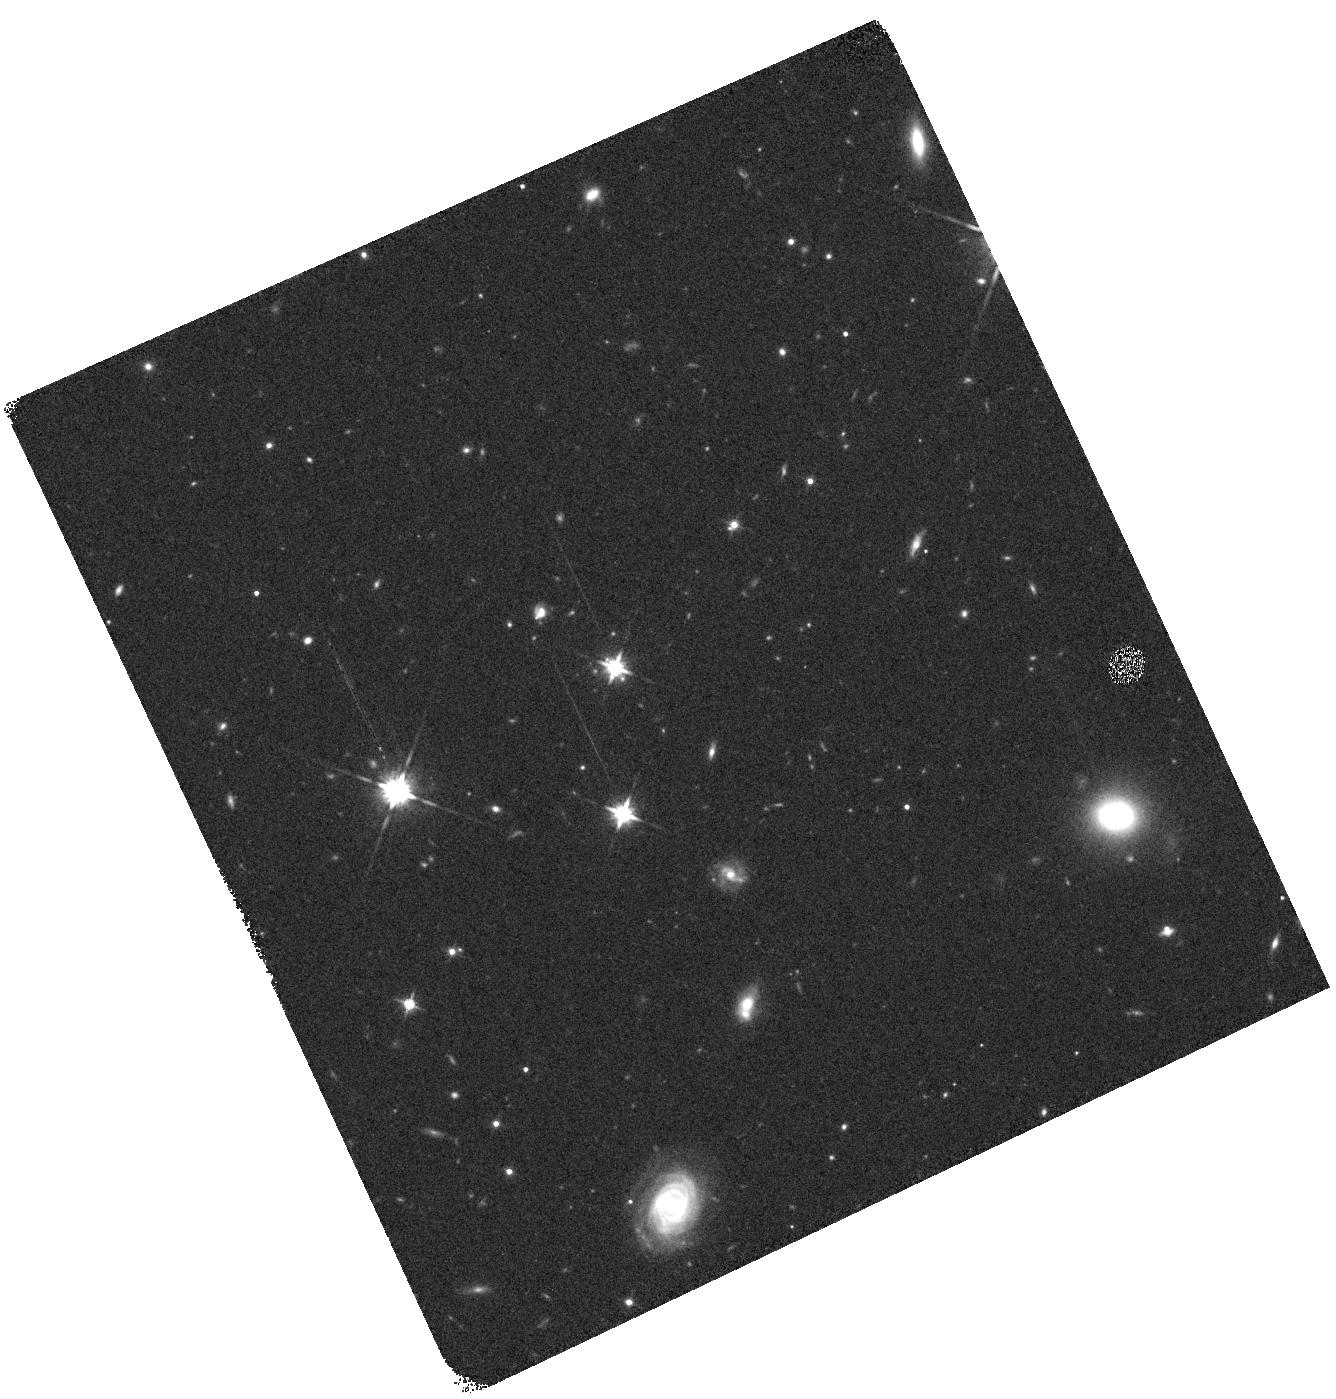
Target: Q2343+12
Instrument: WFC3/IR
Filter: F140W
Exposure: 7 min
Observation ID: hst_12471_30_wfc3_ir_f140w_ibr930

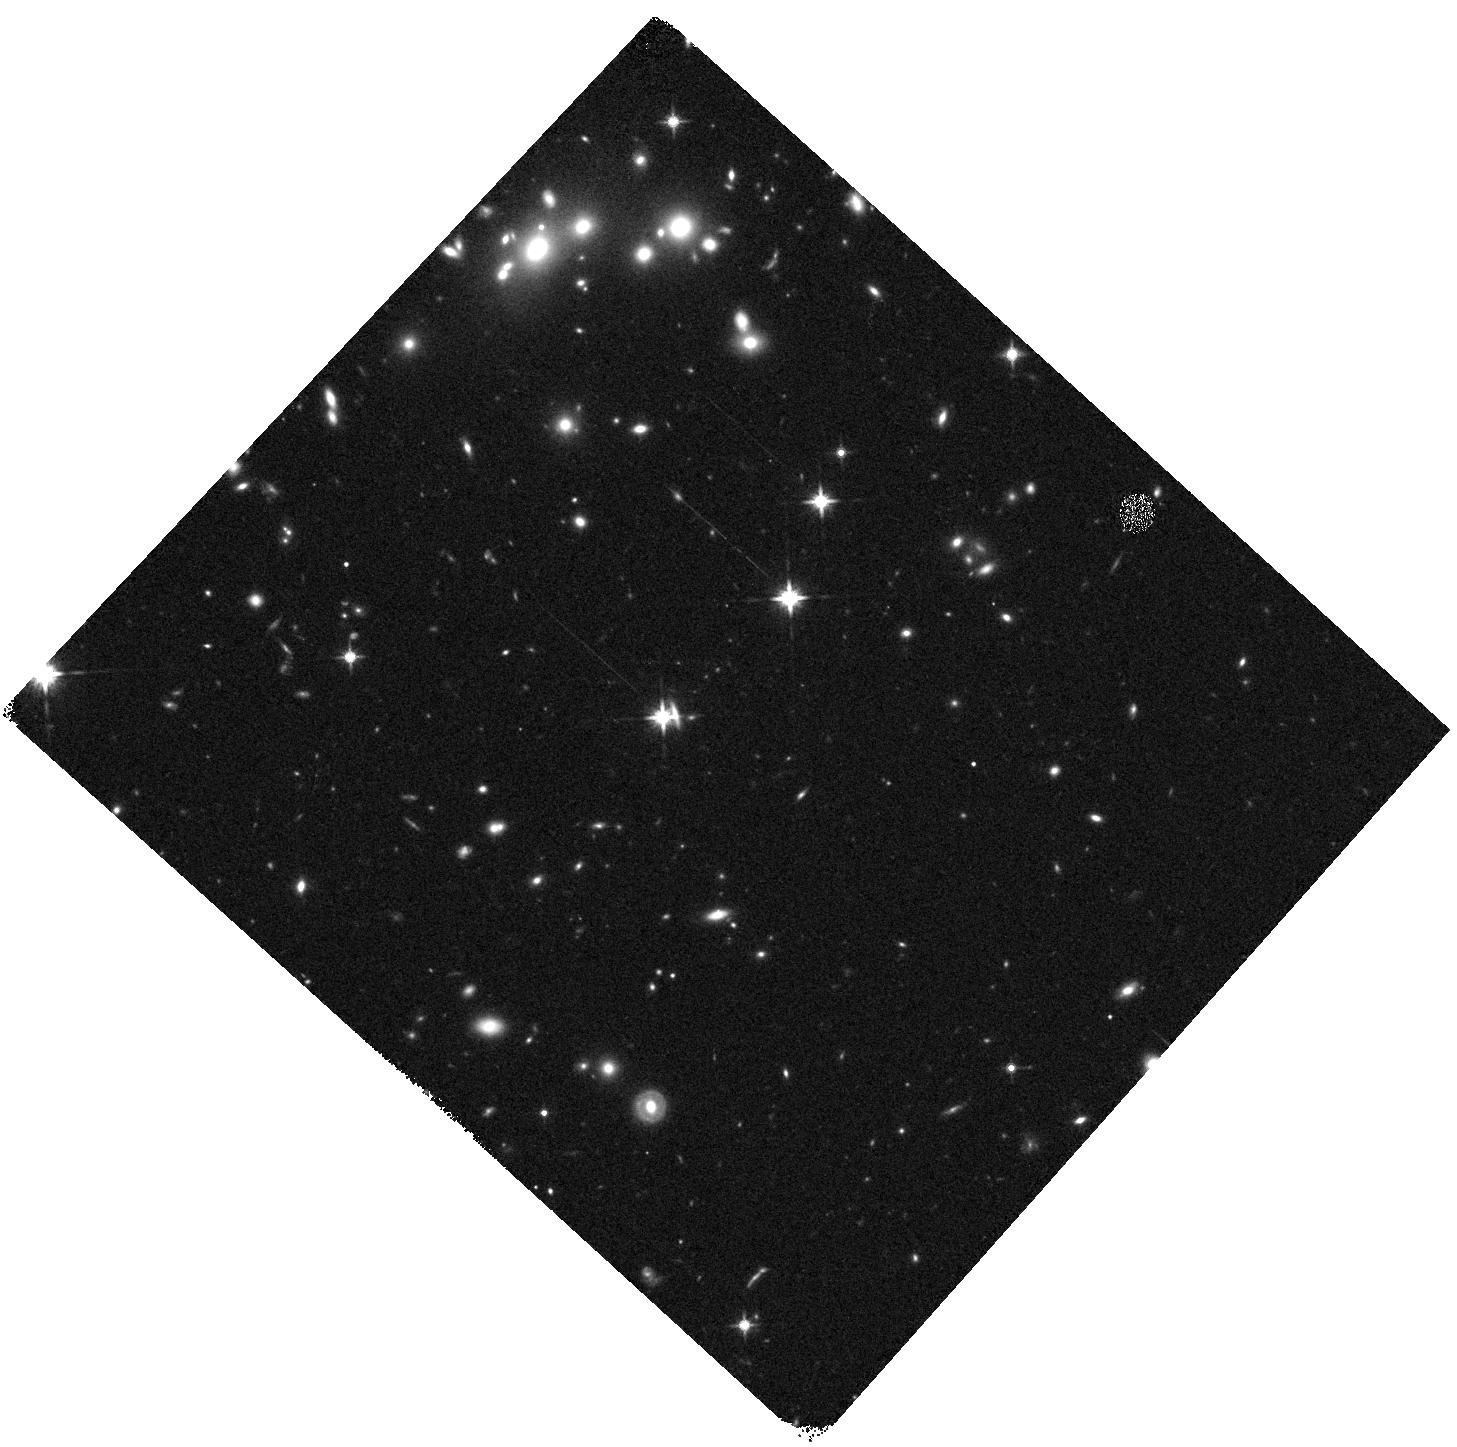
Target: Q0821+3107
Instrument: WFC3/IR
Filter: F140W
Exposure: 7 min
Observation ID: hst_12471_21_wfc3_ir_f140w_ibr921

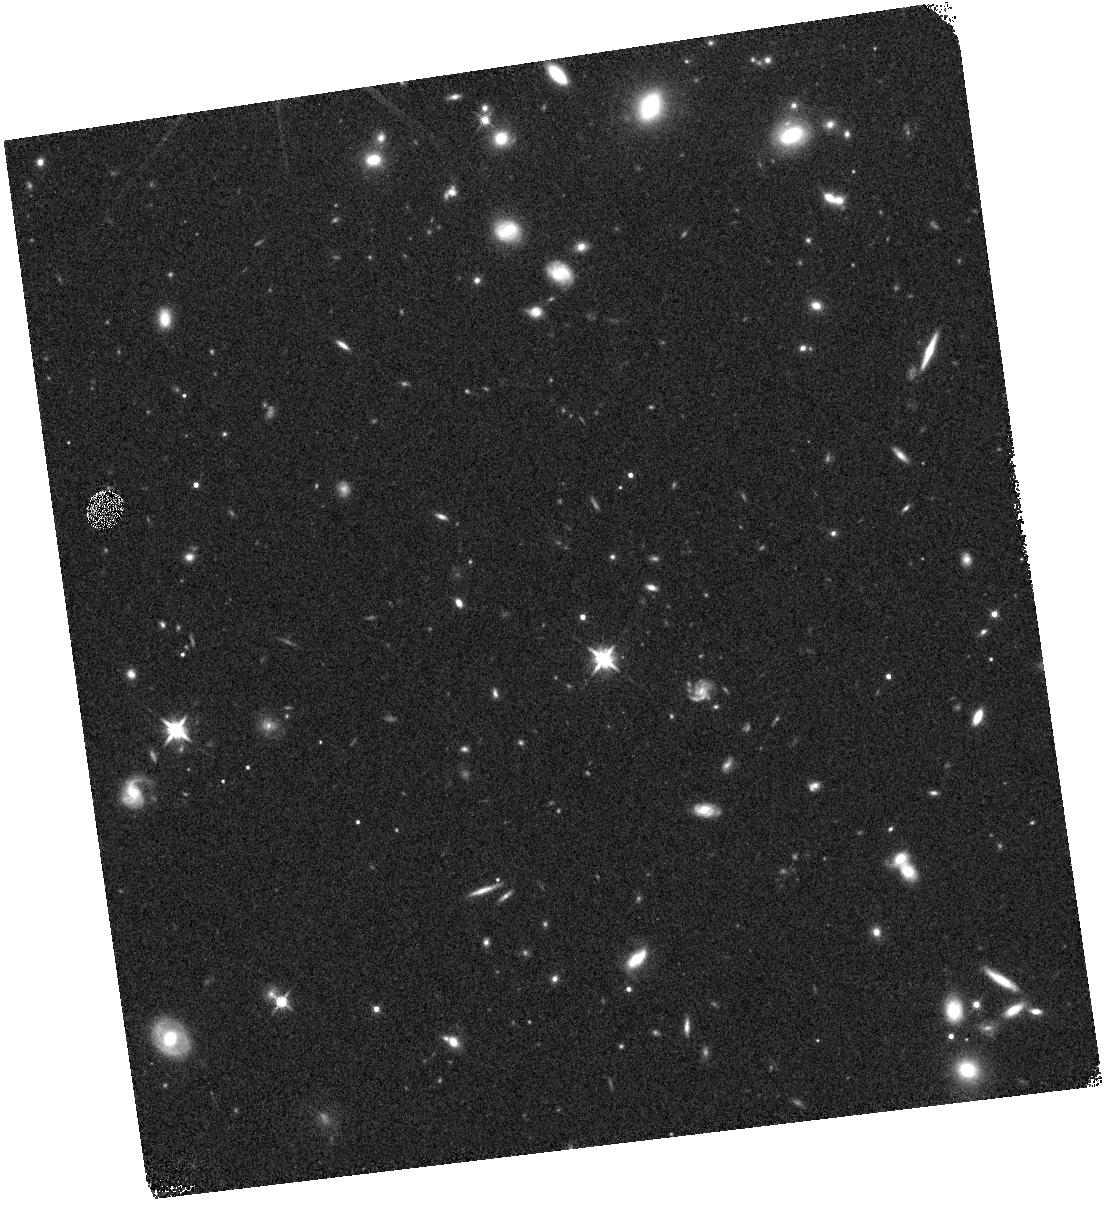
Target: Q2206-199
Instrument: WFC3/IR
Filter: F140W
Exposure: 7 min
Observation ID: hst_12471_14_wfc3_ir_f140w_ibr914

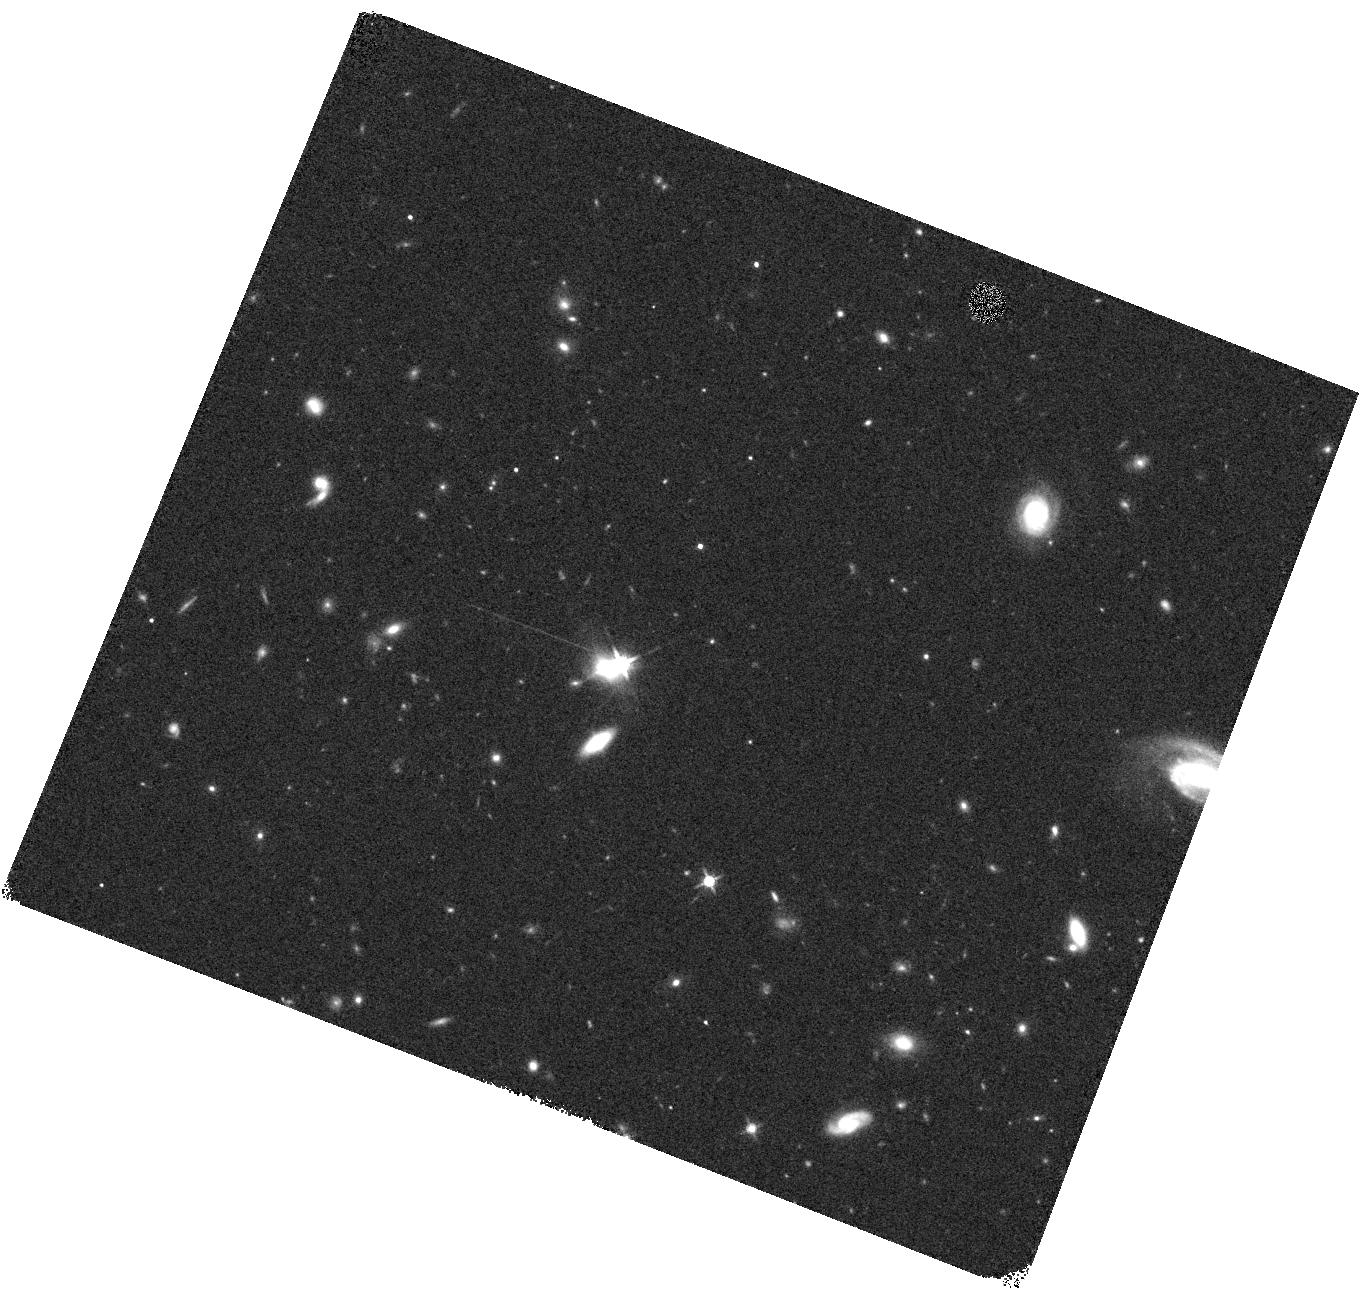
Target: Q0142-10
Instrument: WFC3/IR
Filter: F140W
Exposure: 7 min
Observation ID: hst_12471_18_wfc3_ir_f140w_ibr918

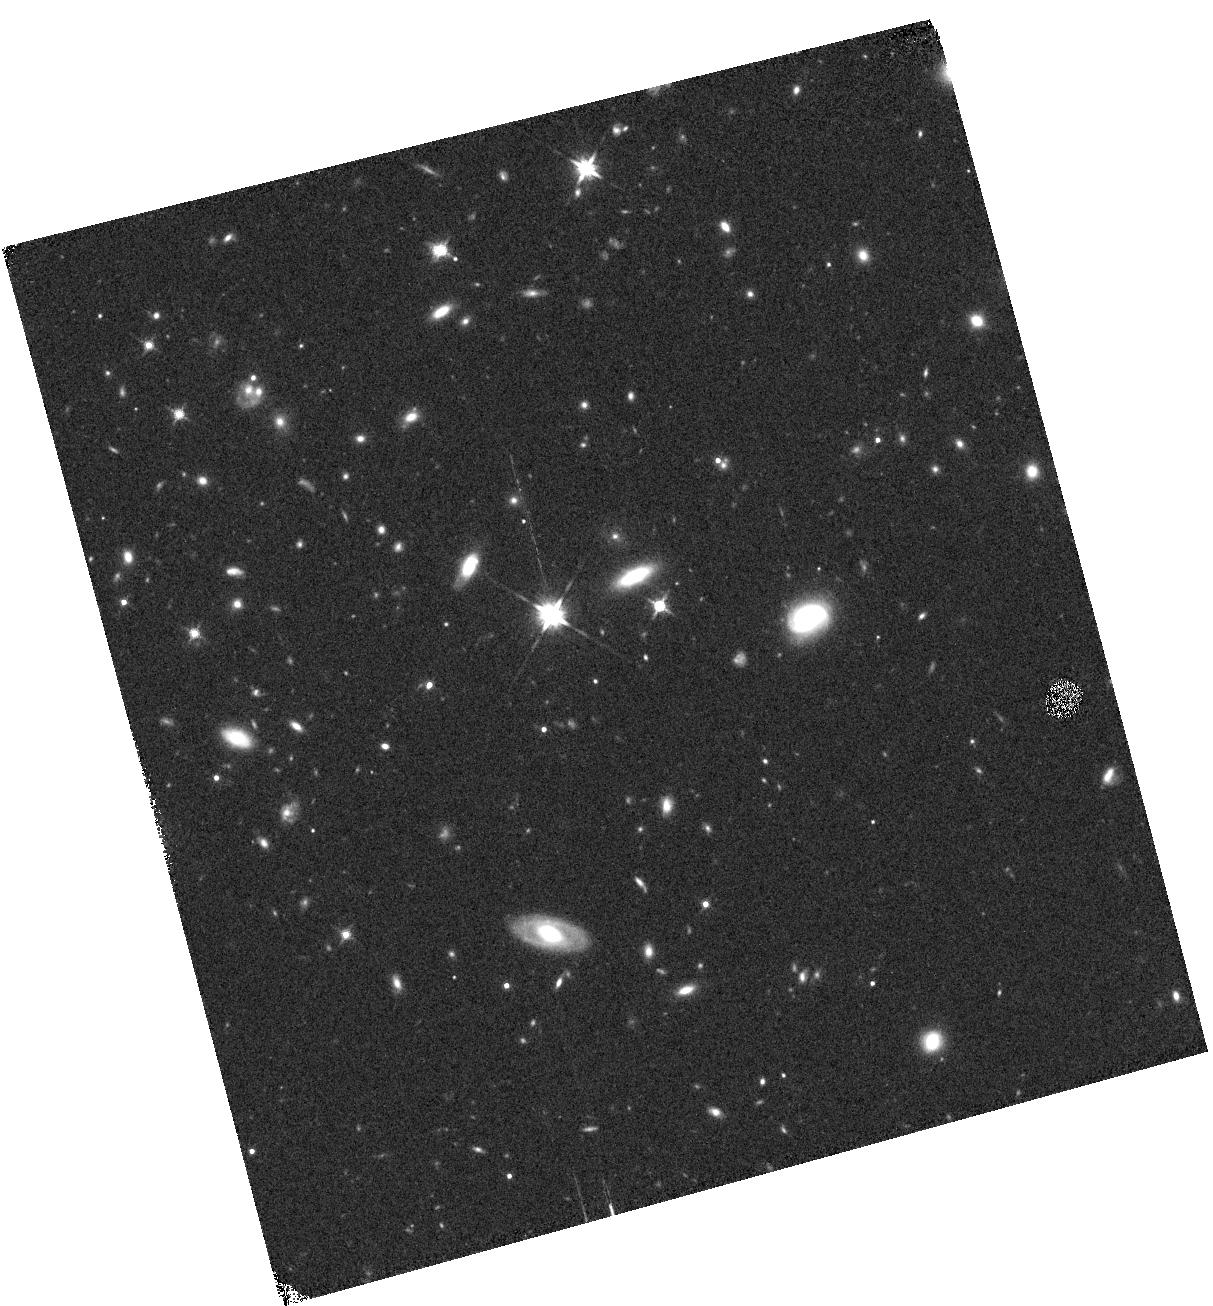
Target: Q1700+64
Instrument: WFC3/IR
Filter: F140W
Exposure: 7 min
Observation ID: hst_12471_13_wfc3_ir_f140w_ibr913

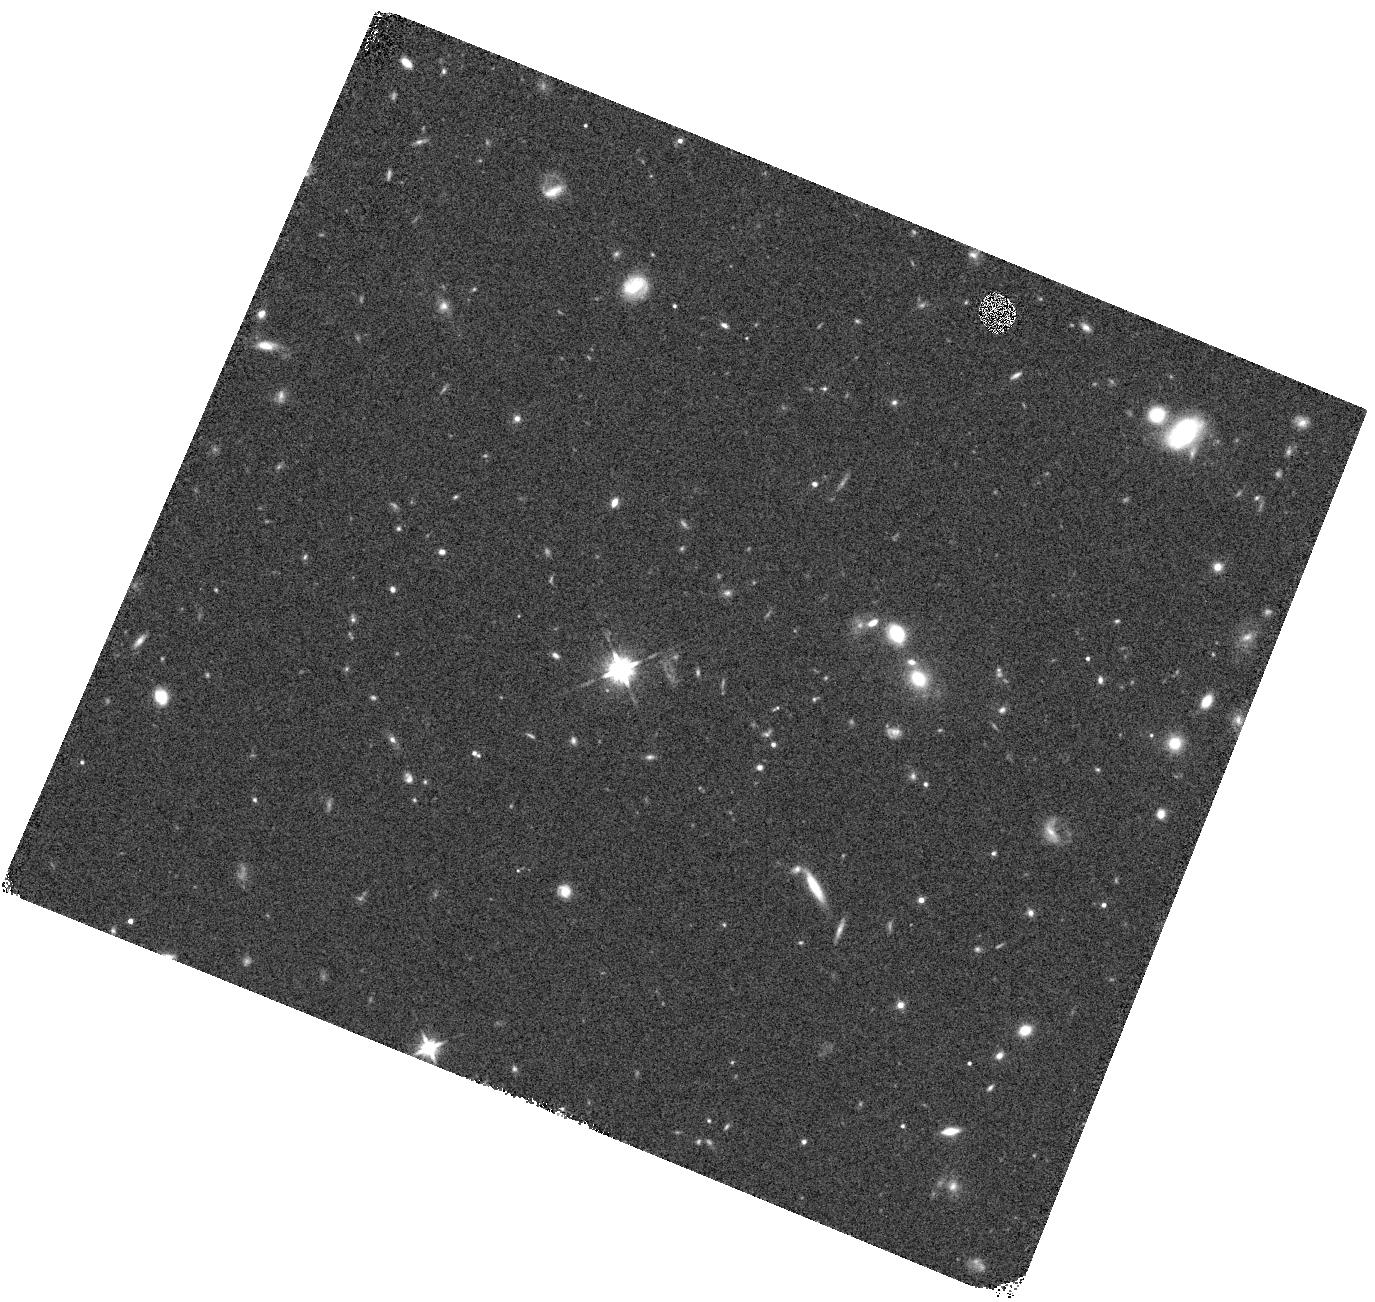
Target: Q1009+29
Instrument: WFC3/IR
Filter: F140W
Exposure: 7 min
Observation ID: hst_12471_22_wfc3_ir_f140w_ibr922

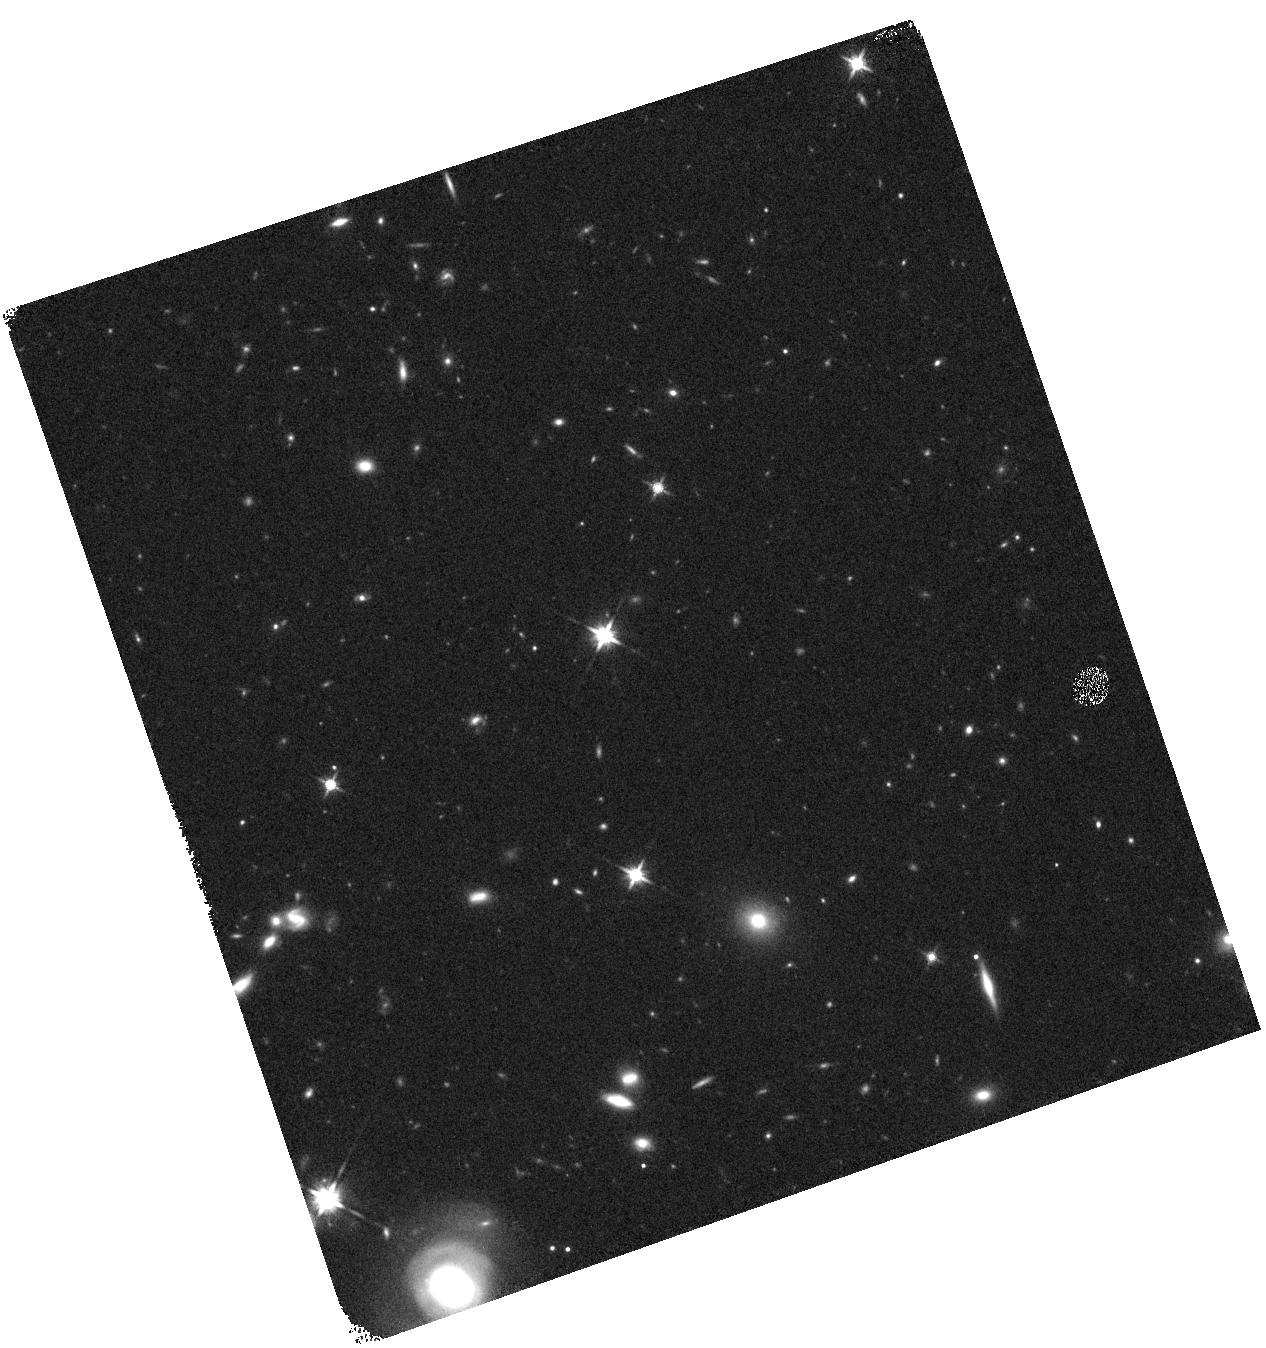
Target: Q0100+13
Instrument: WFC3/IR
Filter: F140W
Exposure: 7 min
Observation ID: hst_12471_16_wfc3_ir_f140w_ibr916

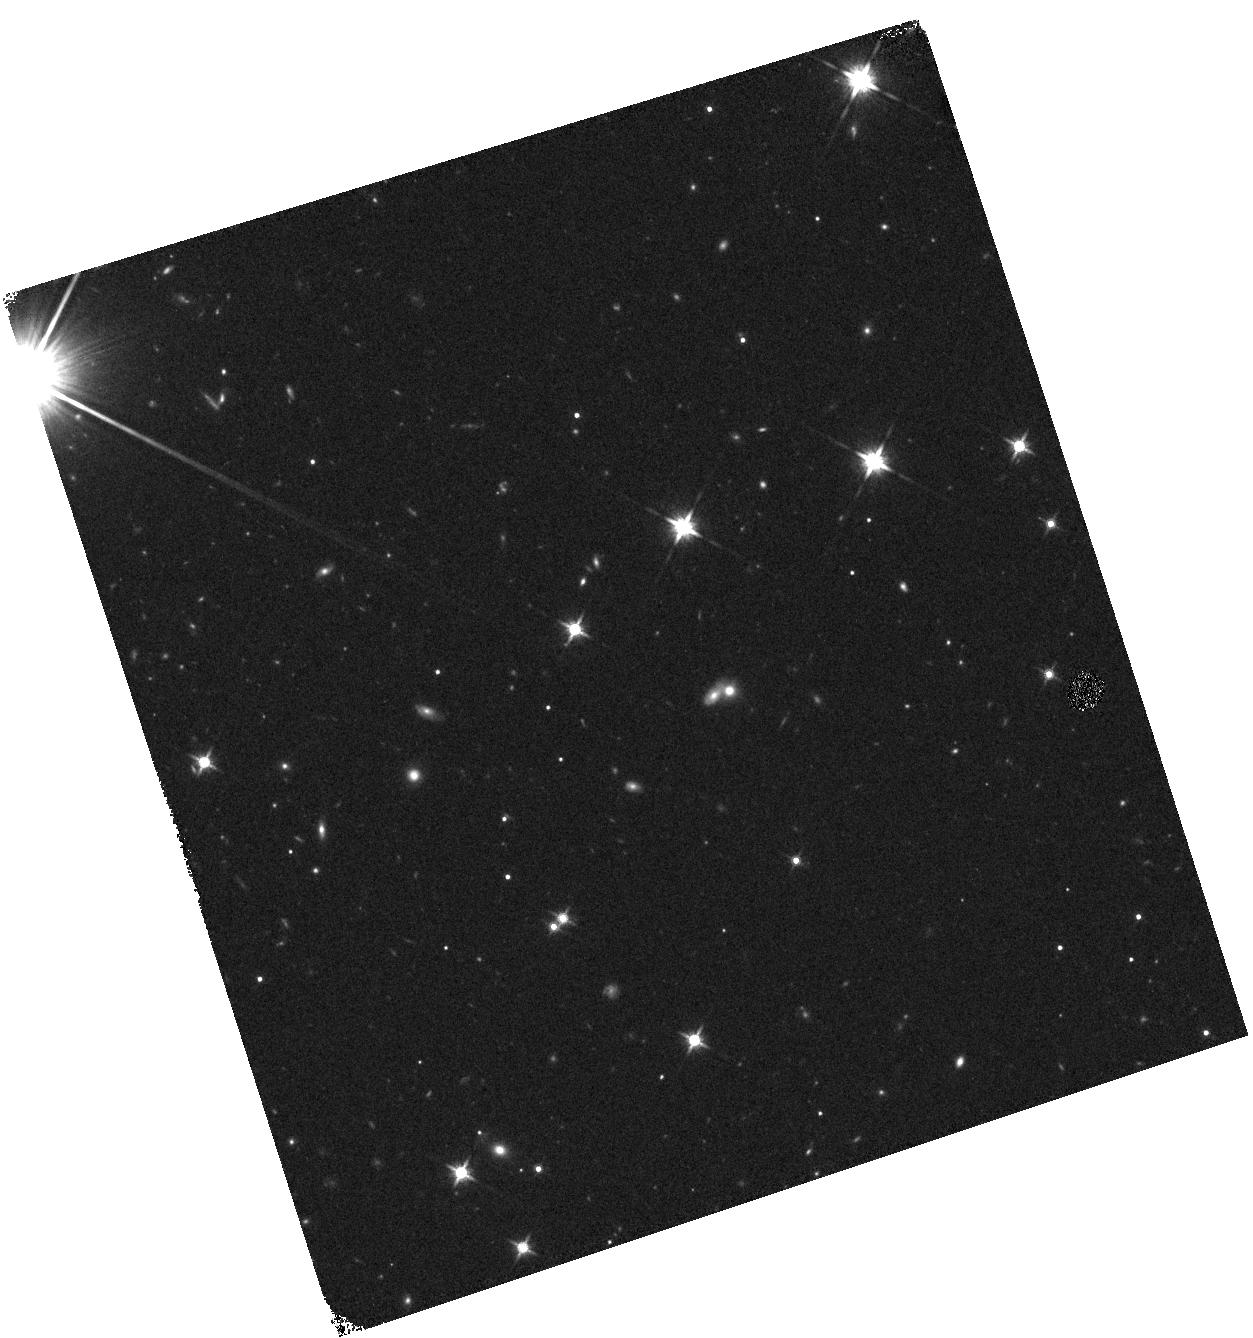
Target: Q1623-KP77
Instrument: WFC3/IR
Filter: F140W
Exposure: 7 min
Observation ID: hst_12471_12_wfc3_ir_f140w_ibr912

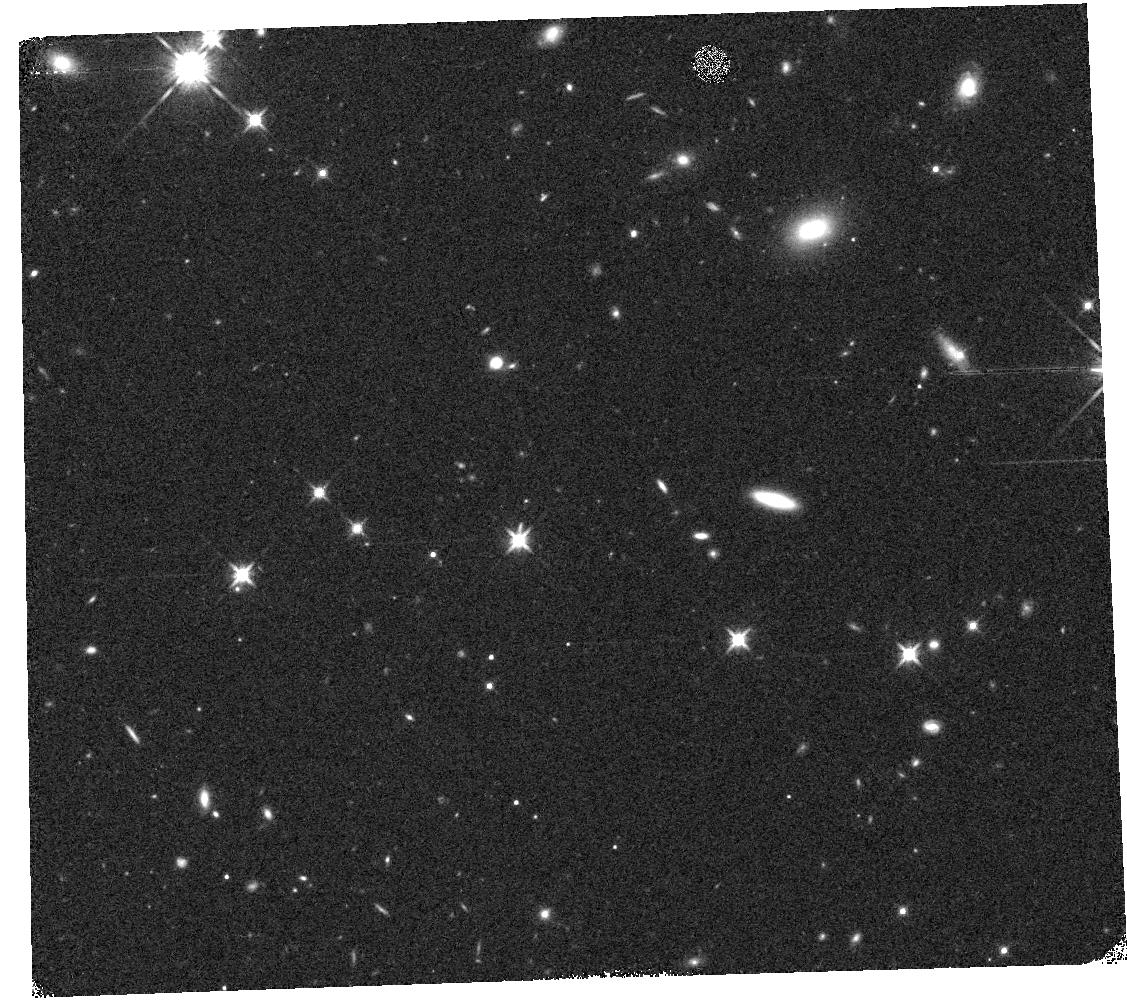
Target: Q0449-1645
Instrument: WFC3/IR
Filter: F140W
Exposure: 7 min
Observation ID: hst_12471_20_wfc3_ir_f140w_ibr920

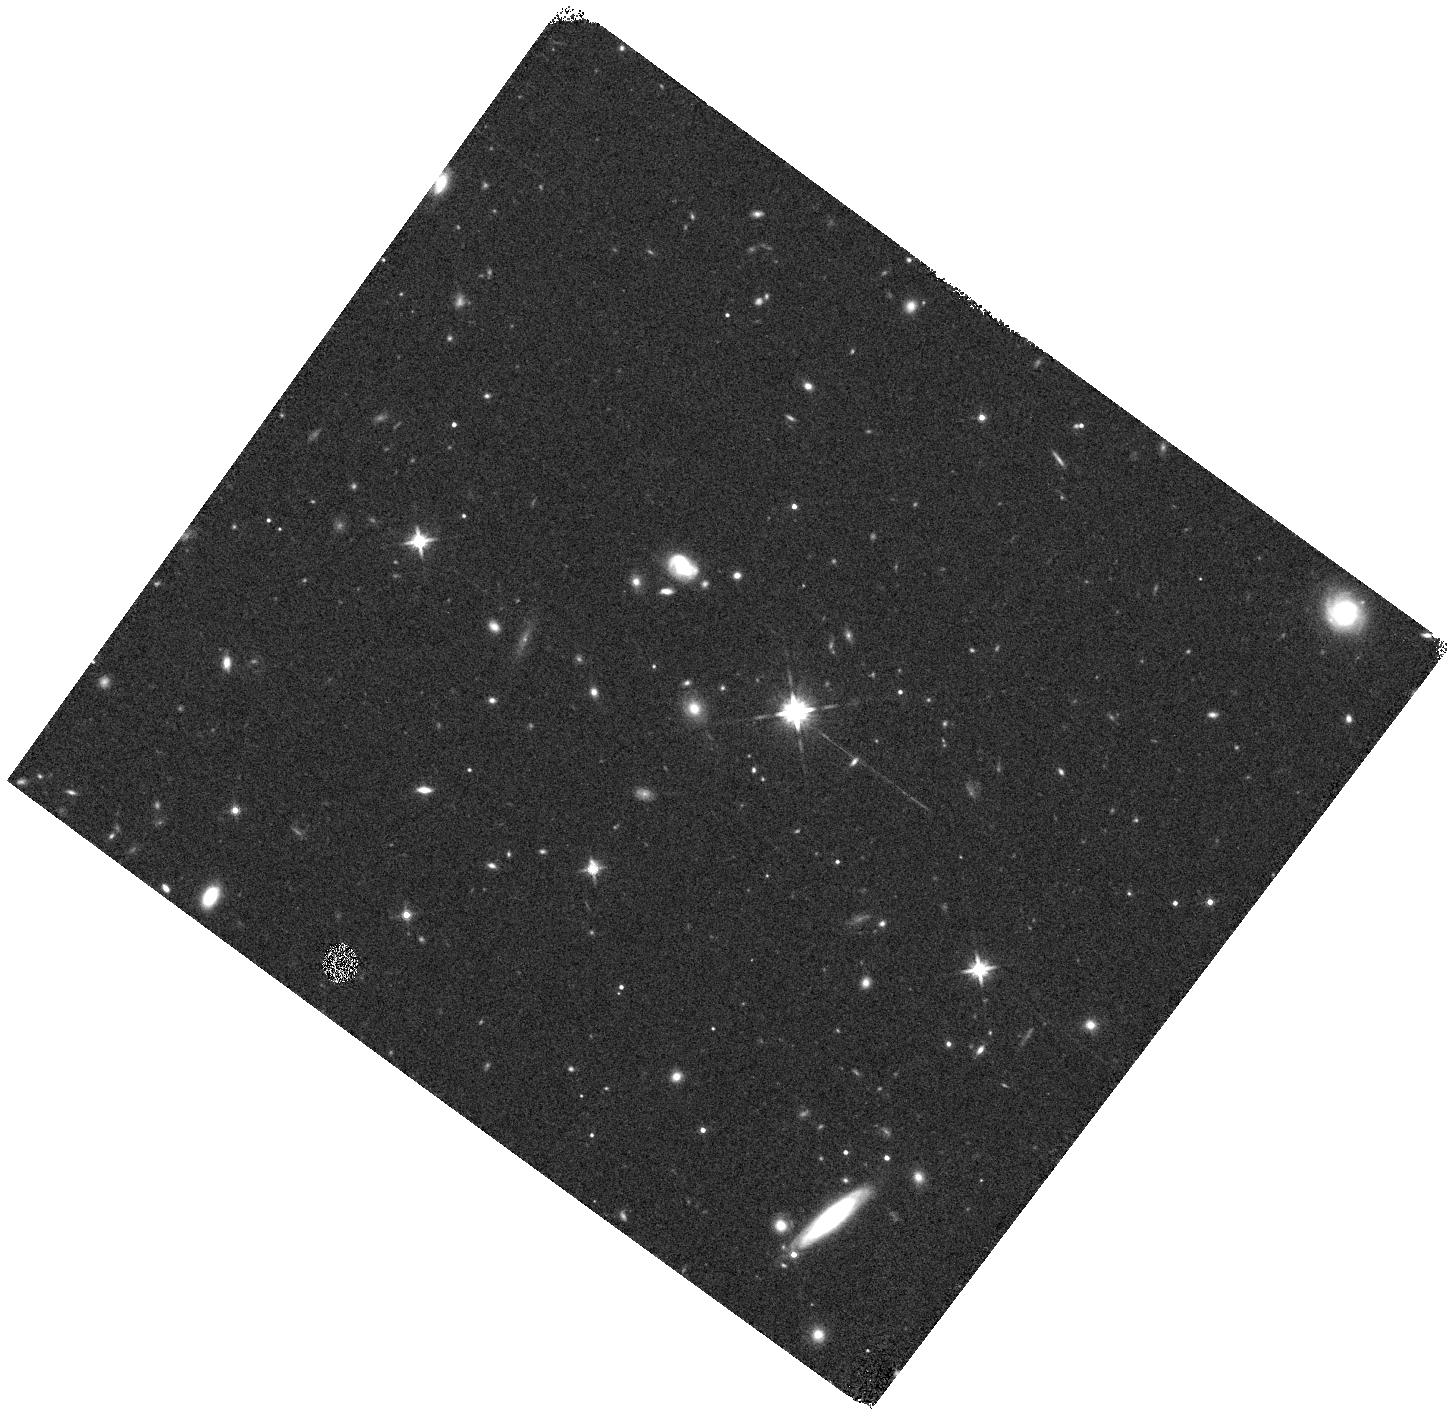
Target: Q1549+1919
Instrument: WFC3/IR
Filter: F140W
Exposure: 7 min
Observation ID: hst_12471_10_wfc3_ir_f140w_ibr910

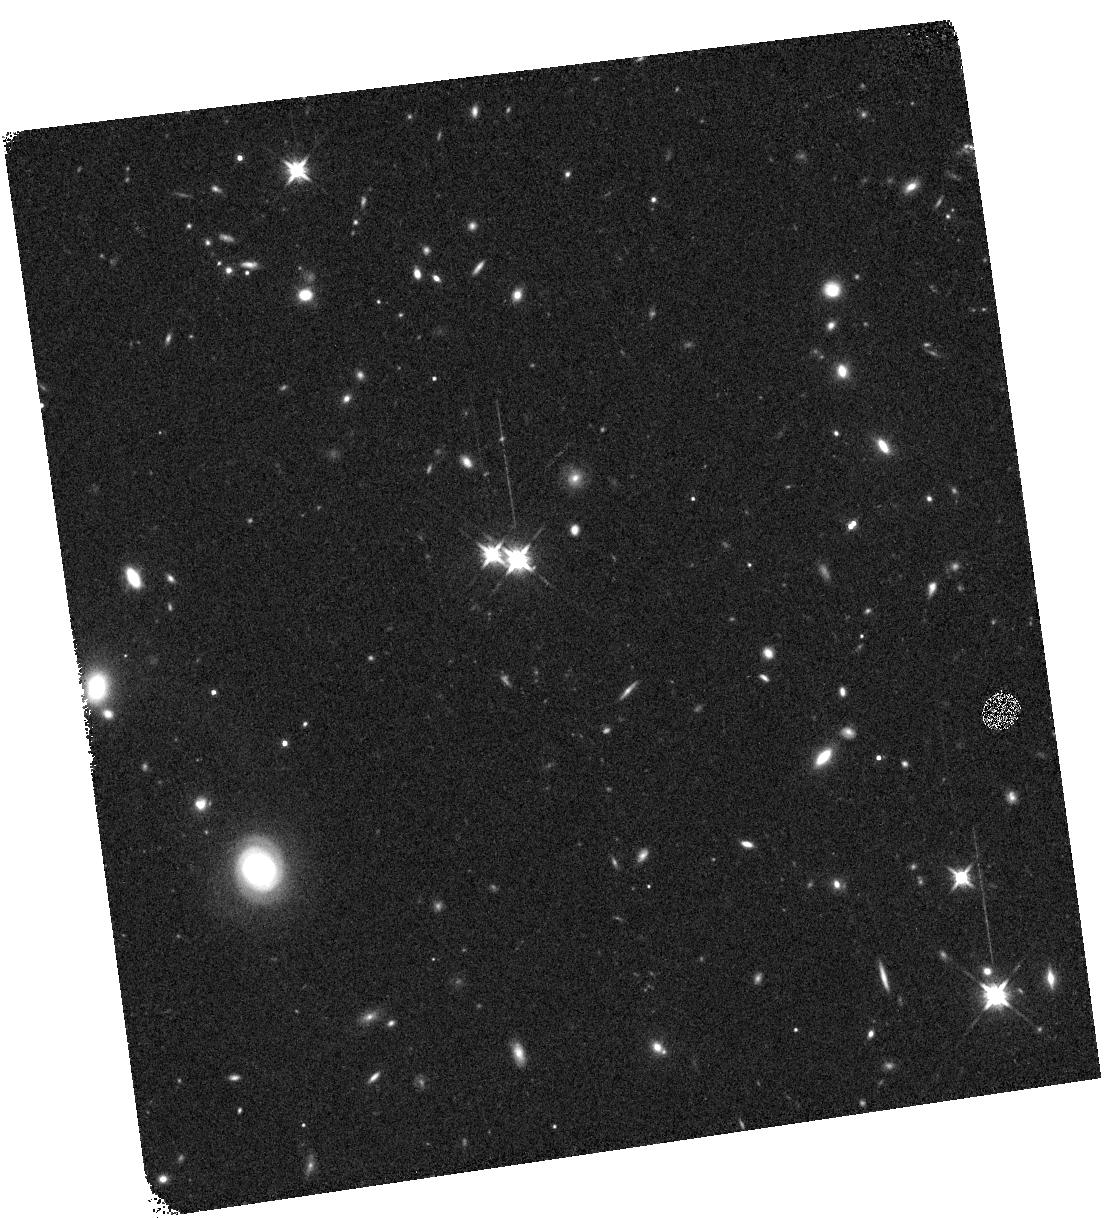
Target: Q1442+2931
Instrument: WFC3/IR
Filter: F140W
Exposure: 7 min
Observation ID: hst_12471_09_wfc3_ir_f140w_ibr909

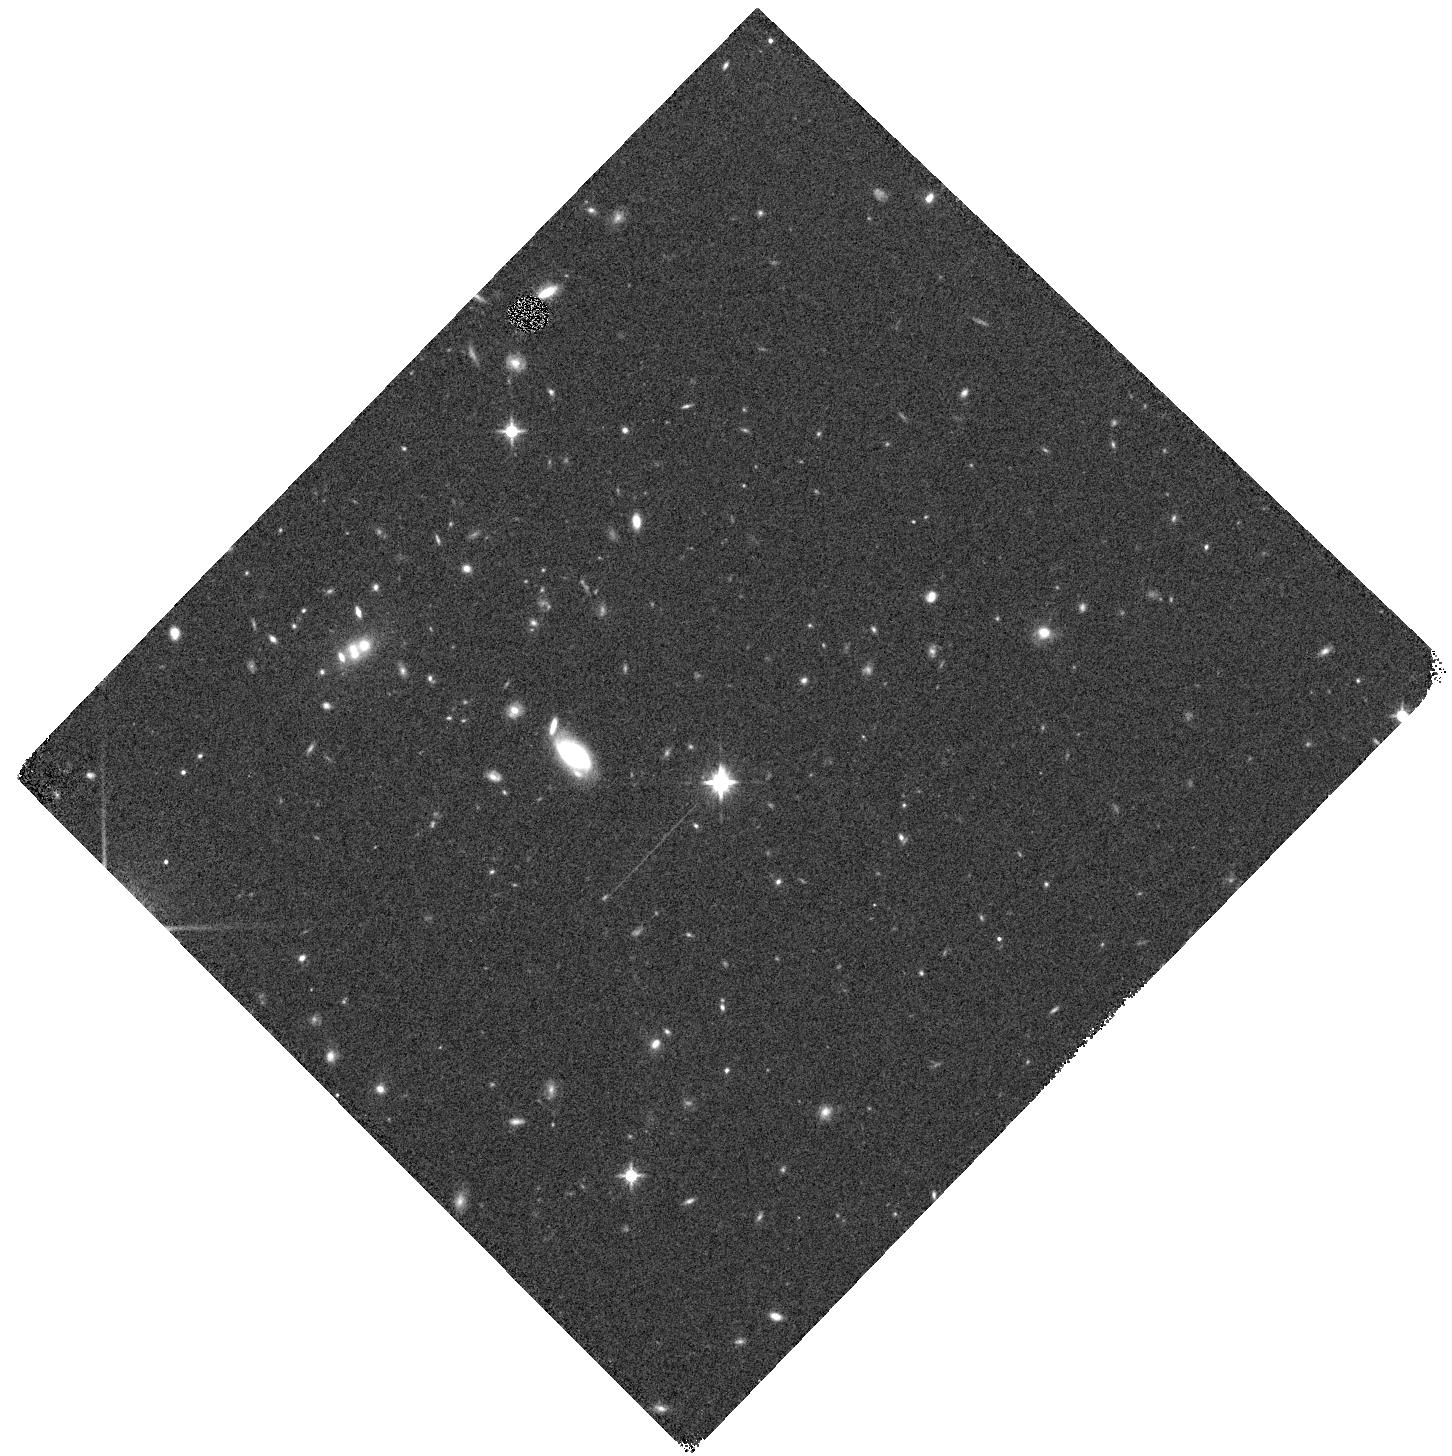
Target: Q1217+490
Instrument: WFC3/IR
Filter: F140W
Exposure: 7 min
Observation ID: hst_12471_08_wfc3_ir_f140w_ibr908

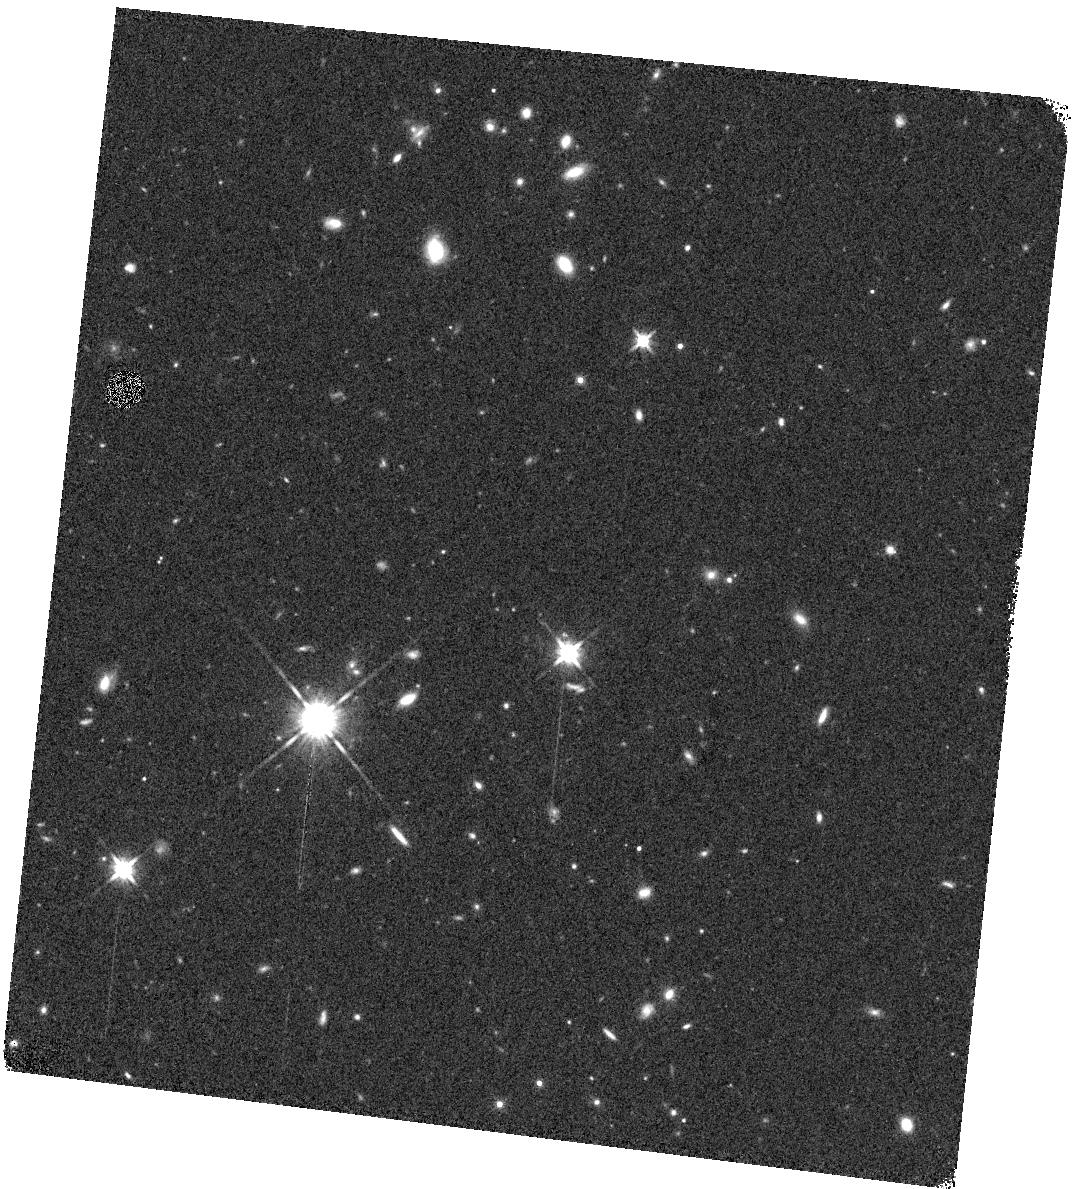
Target: Q0207-003
Instrument: WFC3/IR
Filter: F140W
Exposure: 7 min
Observation ID: hst_12471_04_wfc3_ir_f140w_ibr904

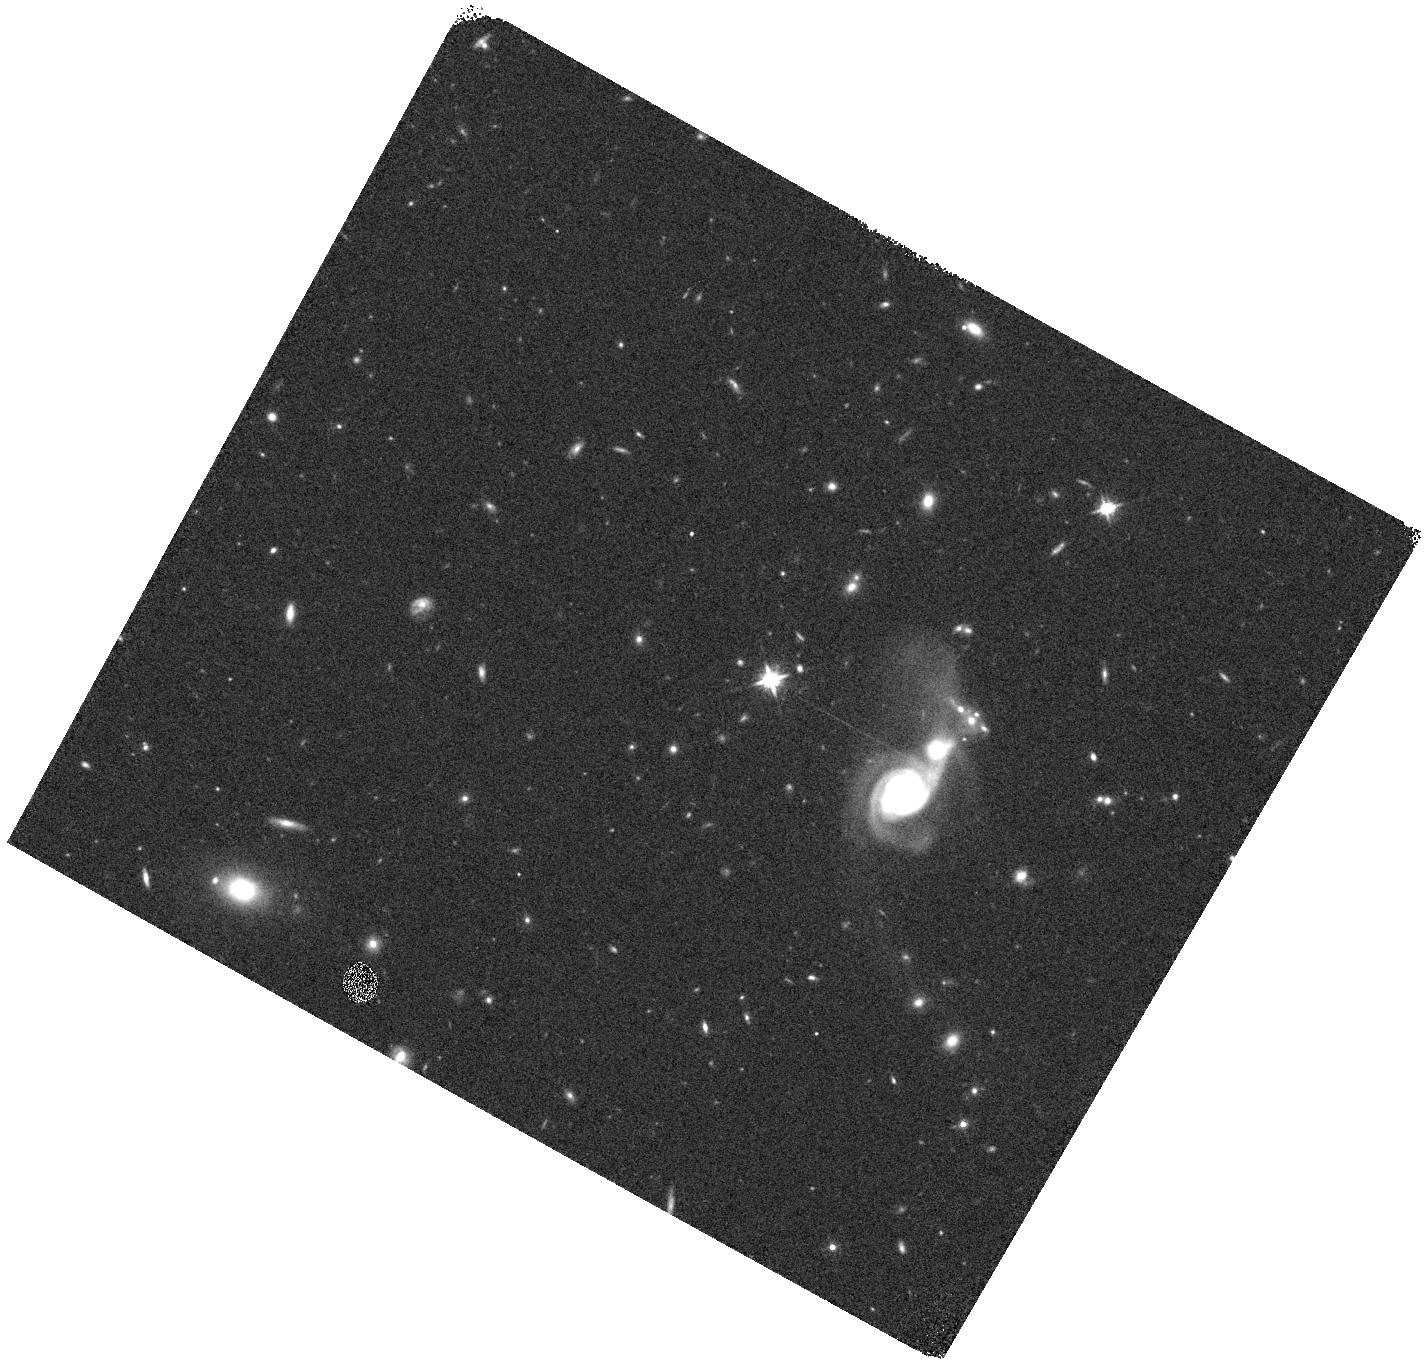
Target: HS0105+1619
Instrument: WFC3/IR
Filter: F140W
Exposure: 7 min
Observation ID: hst_12471_17_wfc3_ir_f140w_ibr917

The Bottom of the Iceberg: Faint z~2 Galaxies and the Enrichment of the IGM (PI: Erb, Dawn K.)

Galaxies at z~2-3 formed stars rapidly and expelled large quantities of gas to great distances via powerful galactic outflows. Much has been learned about interactions between star-forming galaxies and the IGM from our joint galaxy/QSO survey in which high quality spectra of bright QSOs are used to sample the gas around foreground galaxies. With this proposal we extend that survey to large numbers of significantly fainter galaxies, via a spectroscopic WFC3/IR grism survey of 15 QSO fields and their surrounding foreground galaxies. This survey takes advantage of the grism's optimal sensitivity to high equivalent width emission lines from compact sources. It will encompass ~1500 galaxies at 1.5<z<2.3, 1000 of which are fainter than the current survey limit and 2/3 of which do not appear in our photometric catalogs because of incompleteness. In only 30 orbits (and in a single step, rather than through the construction of an HST-based photometric catalog followed by spectroscopy) this sample will increase the number of spectroscopically confirmed galaxies near QSO sightlines by up to a factor of ~6, and will allow a study of the impact of these numerous faint galaxies on the IGM. The grism data will also provide spatially resolved measurements of the sizes of the line emitting regions, for studies of the relationship between the star formation rate density and the strength of galactic outflows, for the first time at z~2. Thus the survey will address two outstanding problems in the study of galactic outflows at high redshift: the lack of dynamic range in mass, luminosity and metallicity in the sample, and the lack of spatially resolved measurements of line emission.